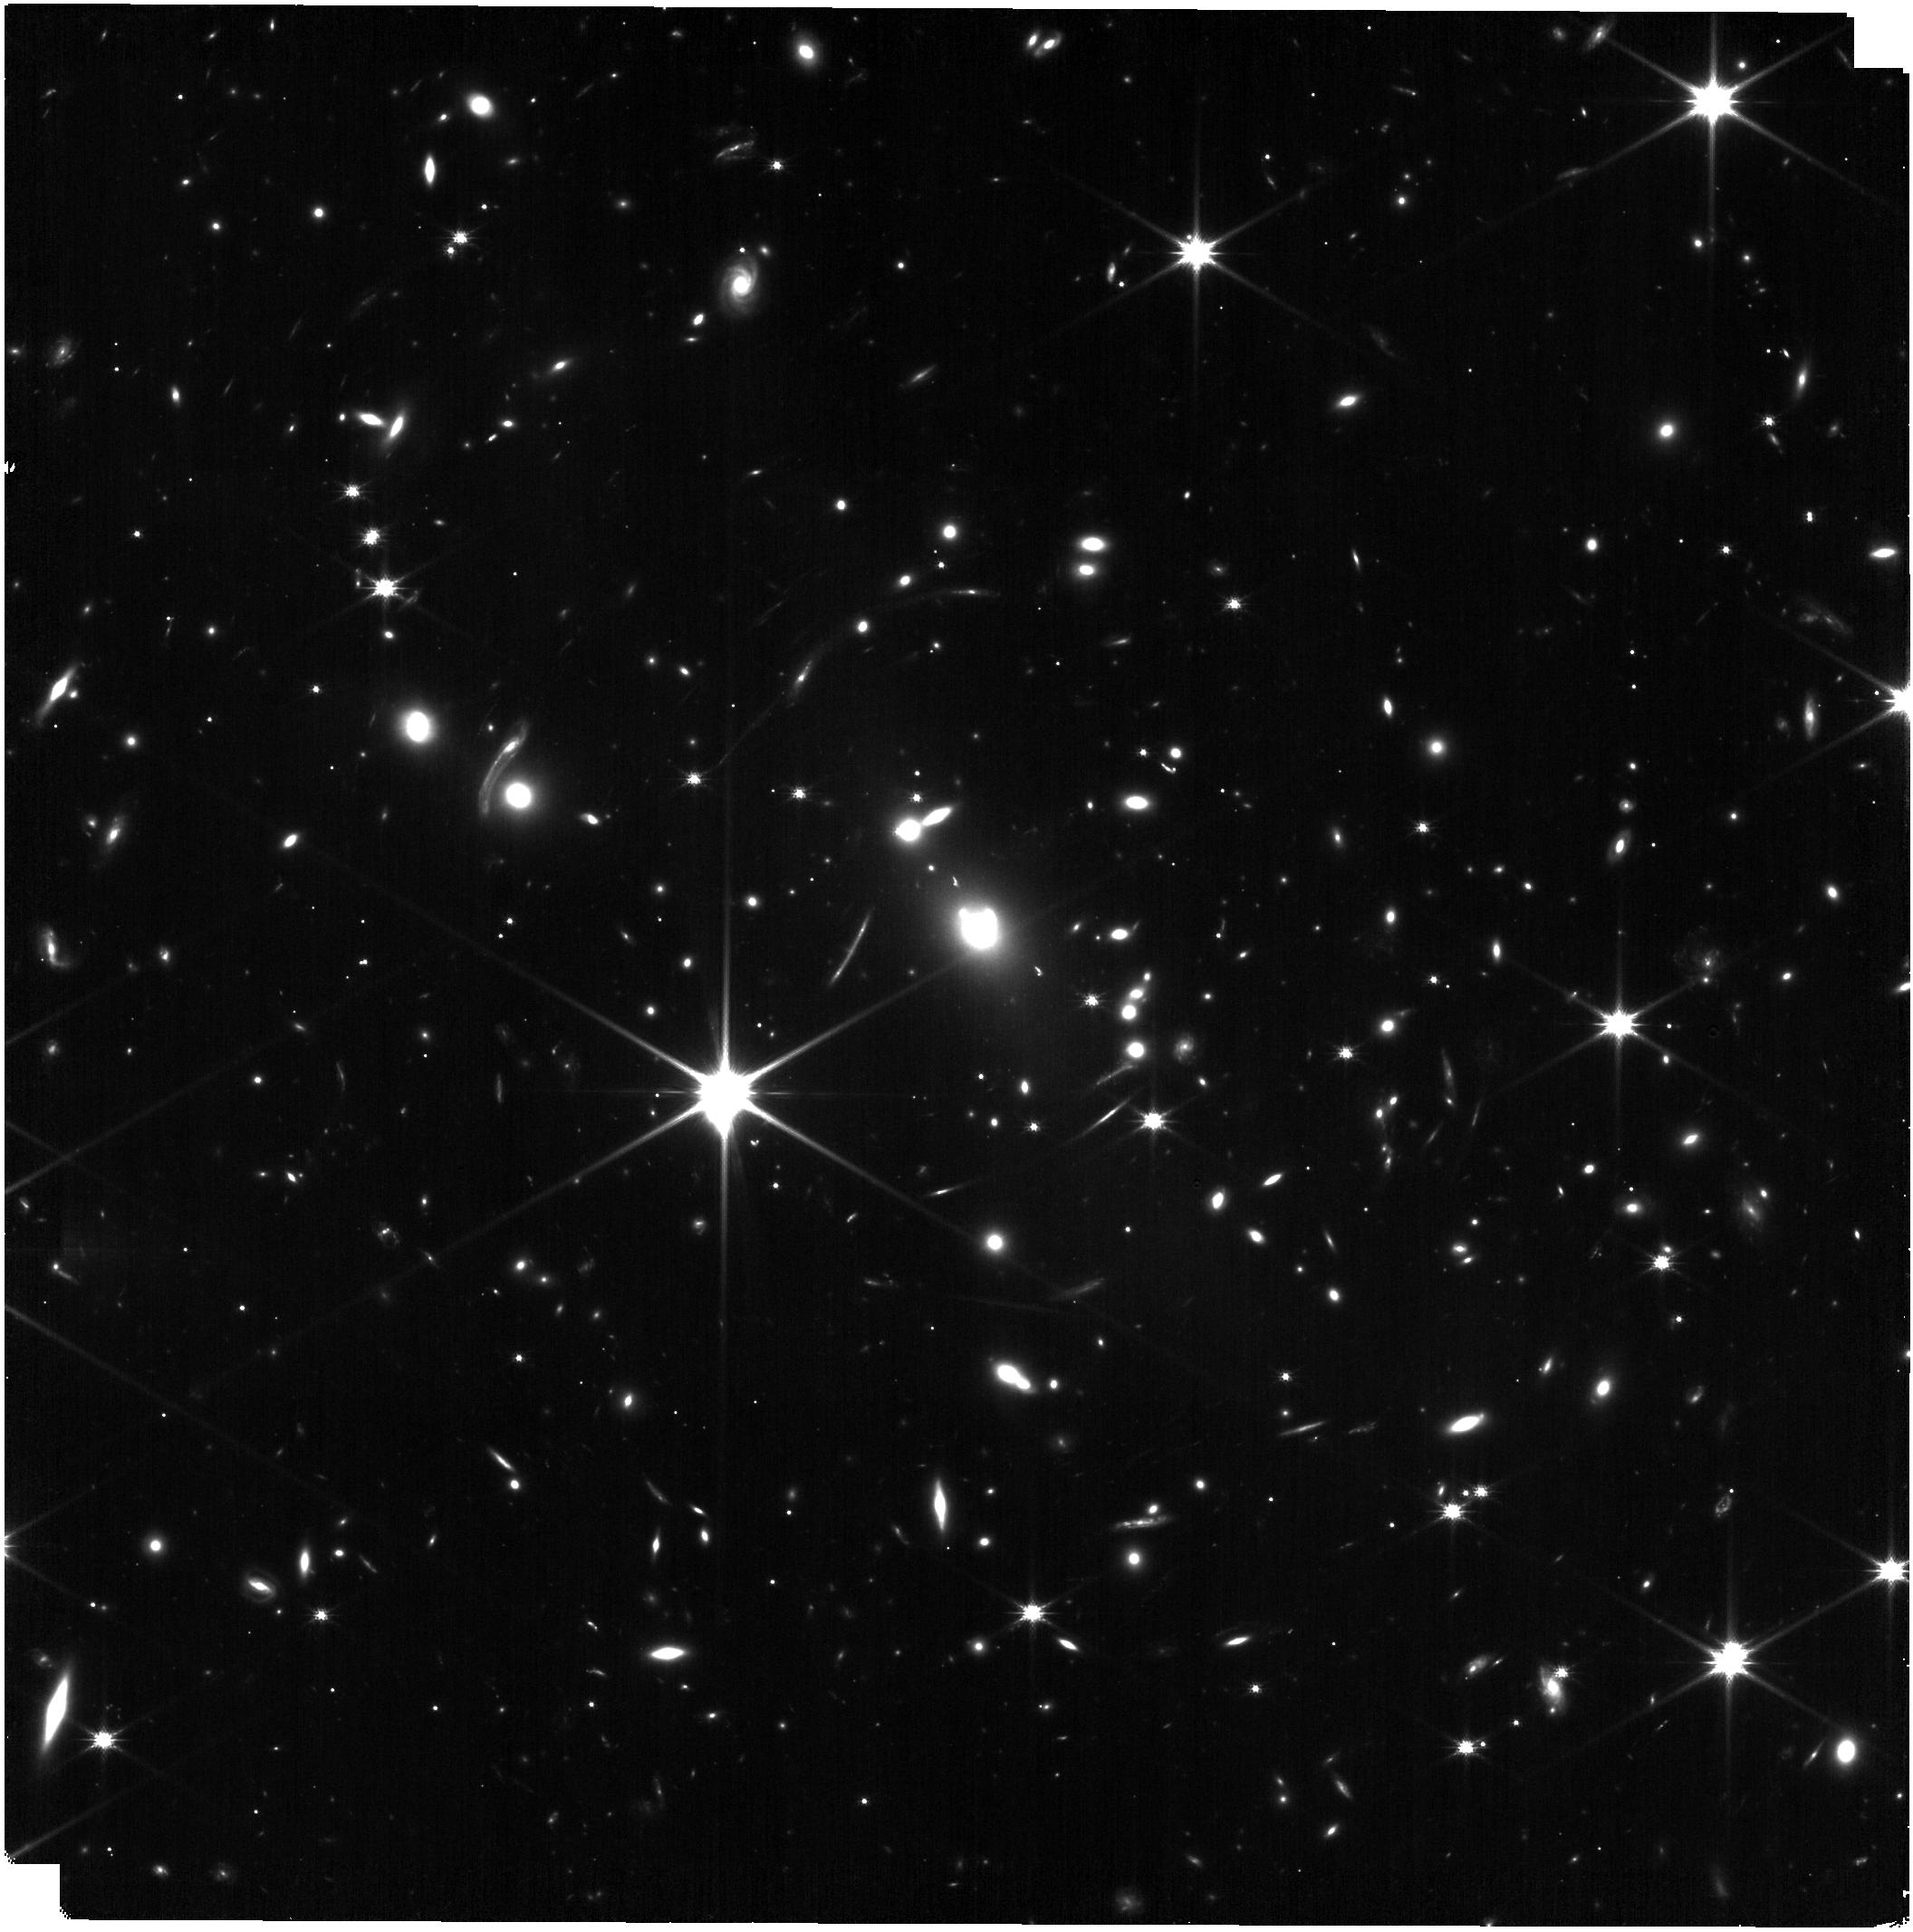
Target: SMACS0723. Instrument: NIRISS. Filter: CLEAR+F150W. Exposure: 14 min. Observation ID: jw04368-o001_t001_niriss_clear-f150w

Completing the SMACS 0723 NIRISS WFSS EROs (PI: Noirot, Gael)

We propose to observe SMACS 0723 with NIRISS WFSS in the F150W filter to complete the Early Release Observations (EROs) of the field. The current NIRISS WFSS EROs are limited to the F115W and F200W only, missing the F150W middle filter. The proposed F150W observations will enable a wealth of science (currently not achievable with the limited F115W and F200W coverage) for the z=0.39 cluster galaxies and for background sources, including the first detailed spatially-resolved NIRISS spectroscopic study of an ex- ceptional, highly-magnified cluster at cosmic noon. The proposed observations will ensure the long lasting legacy value of the NIRISS EROs of Webb’s First Deep Field, and we there- fore waive any proprietary time for a direct access of this data by the community.